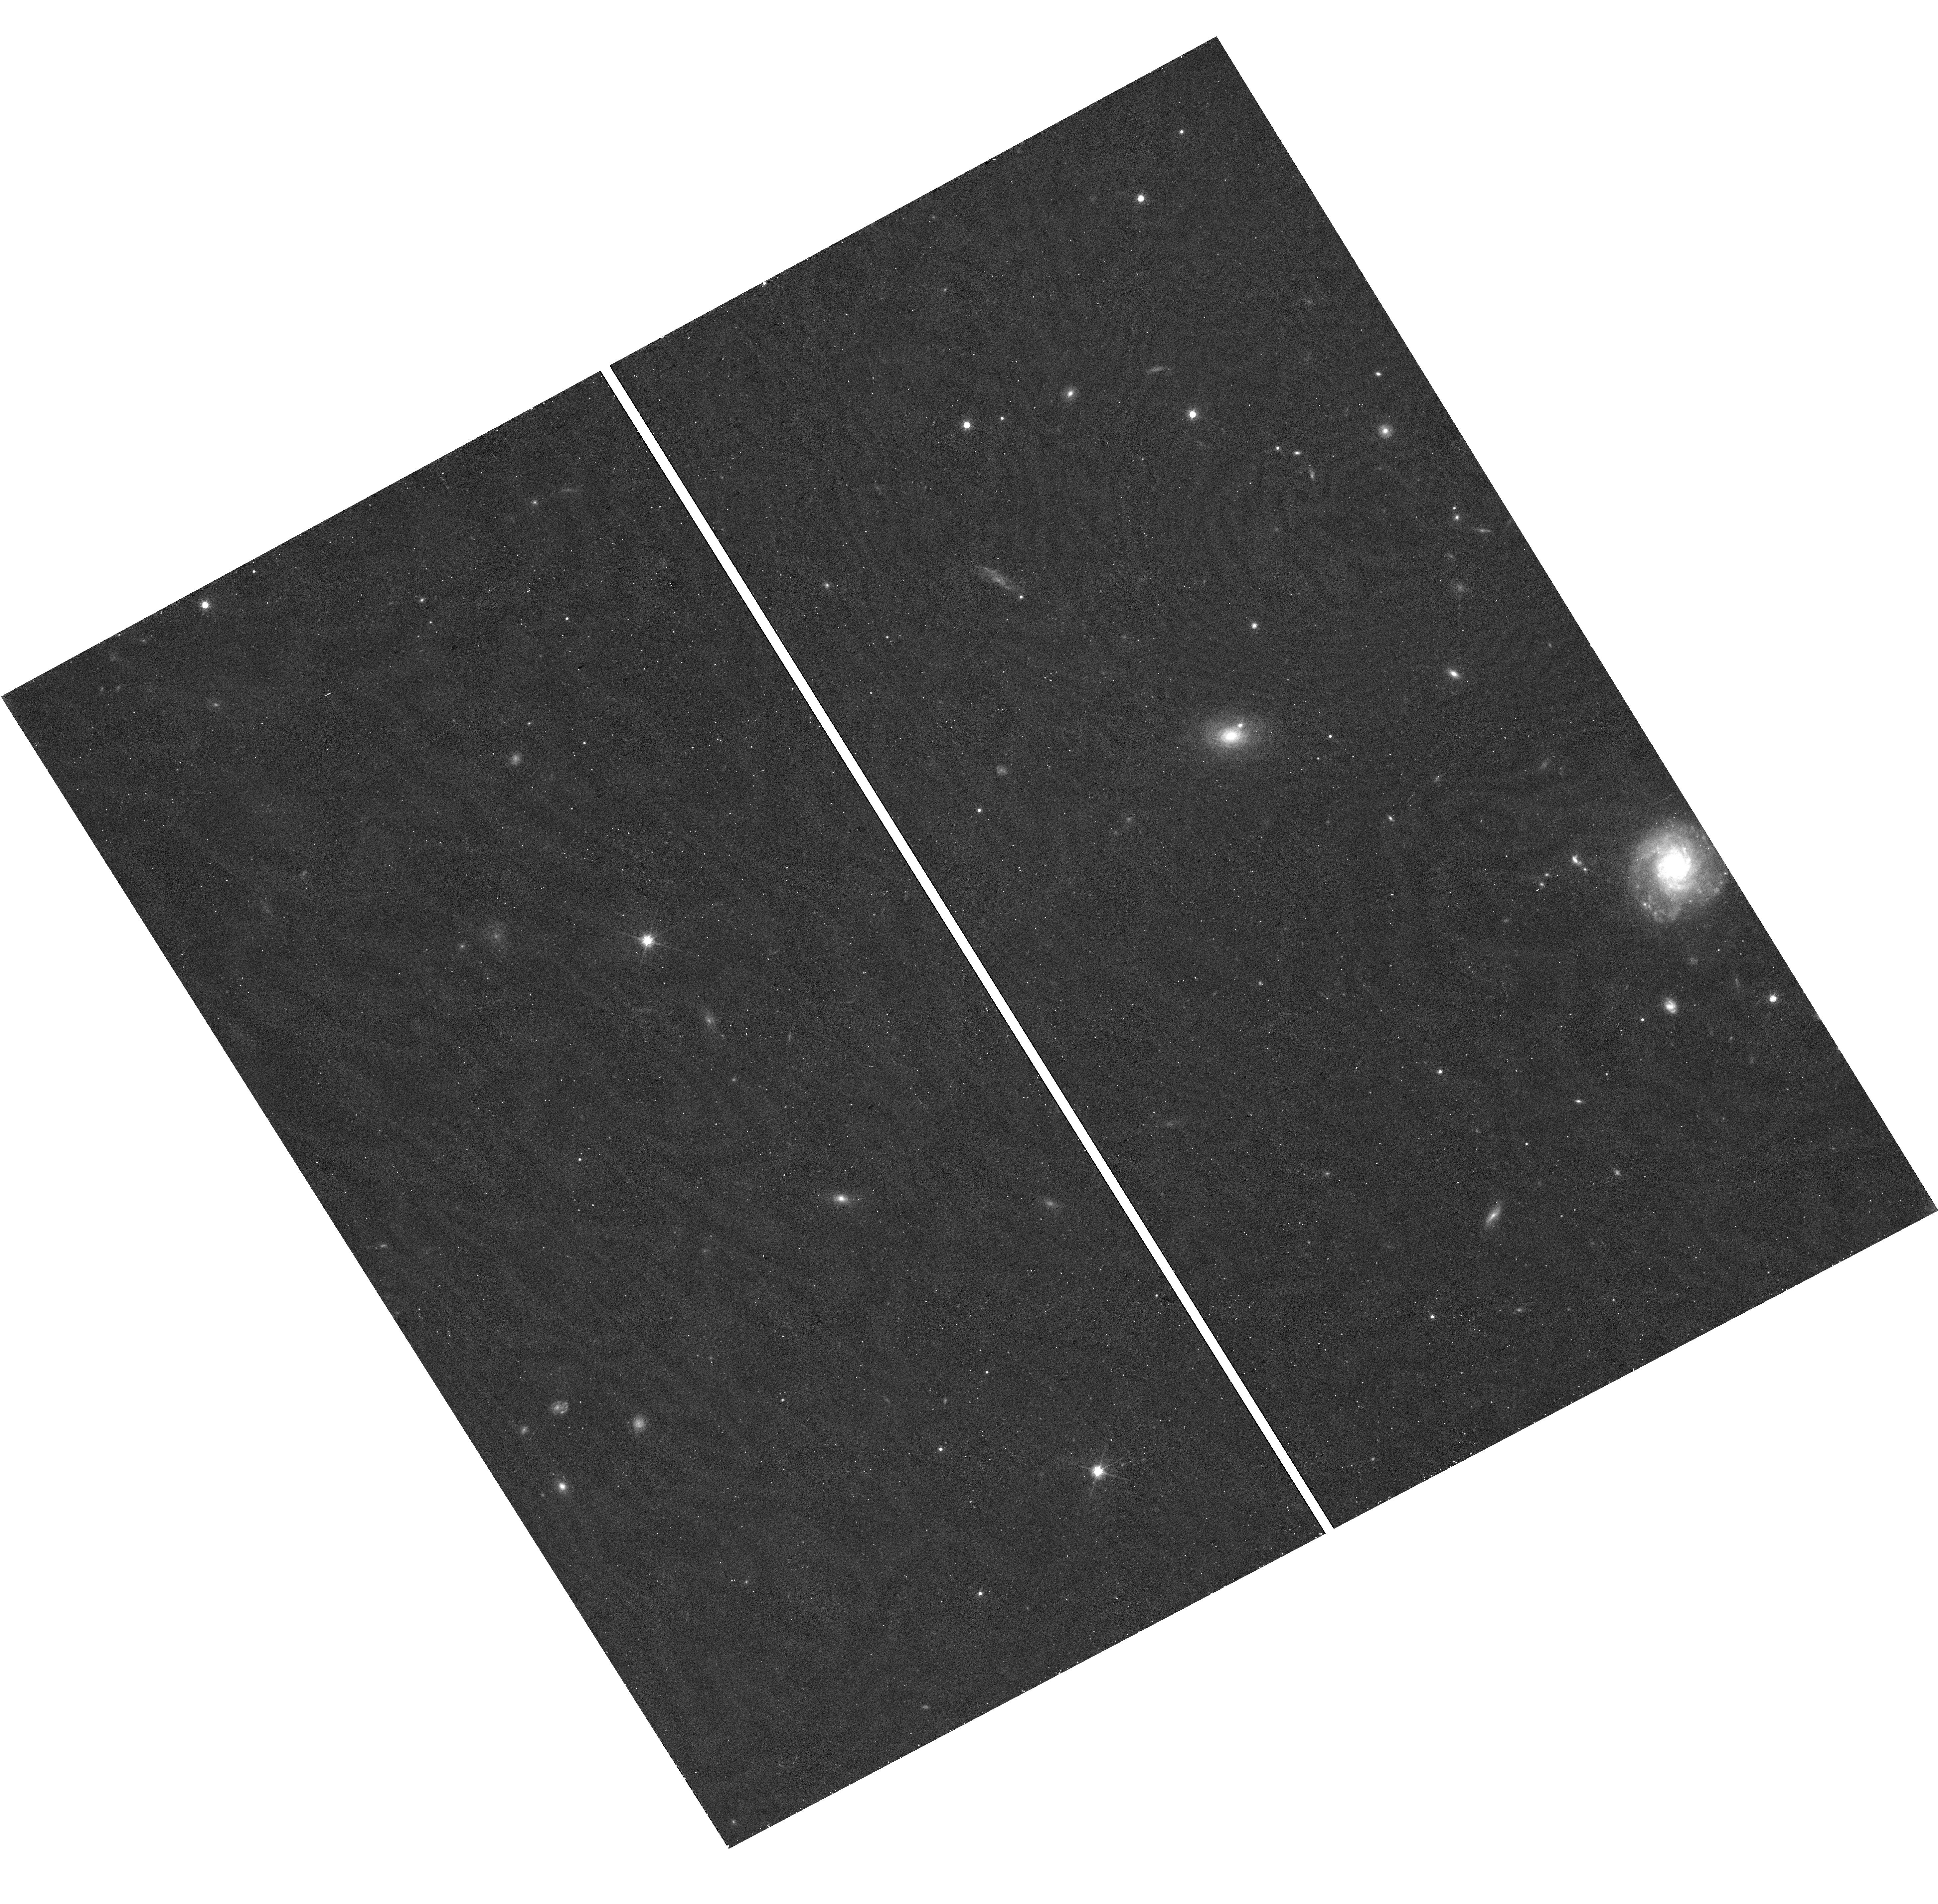
Target: field at RA 330.370°, Dec -2.532°. Instrument: WFC3/UVIS. Filter: F814W. Exposure: 19 min. Observation ID: hst_17759_04_wfc3_uvis_f814w_ifeu04

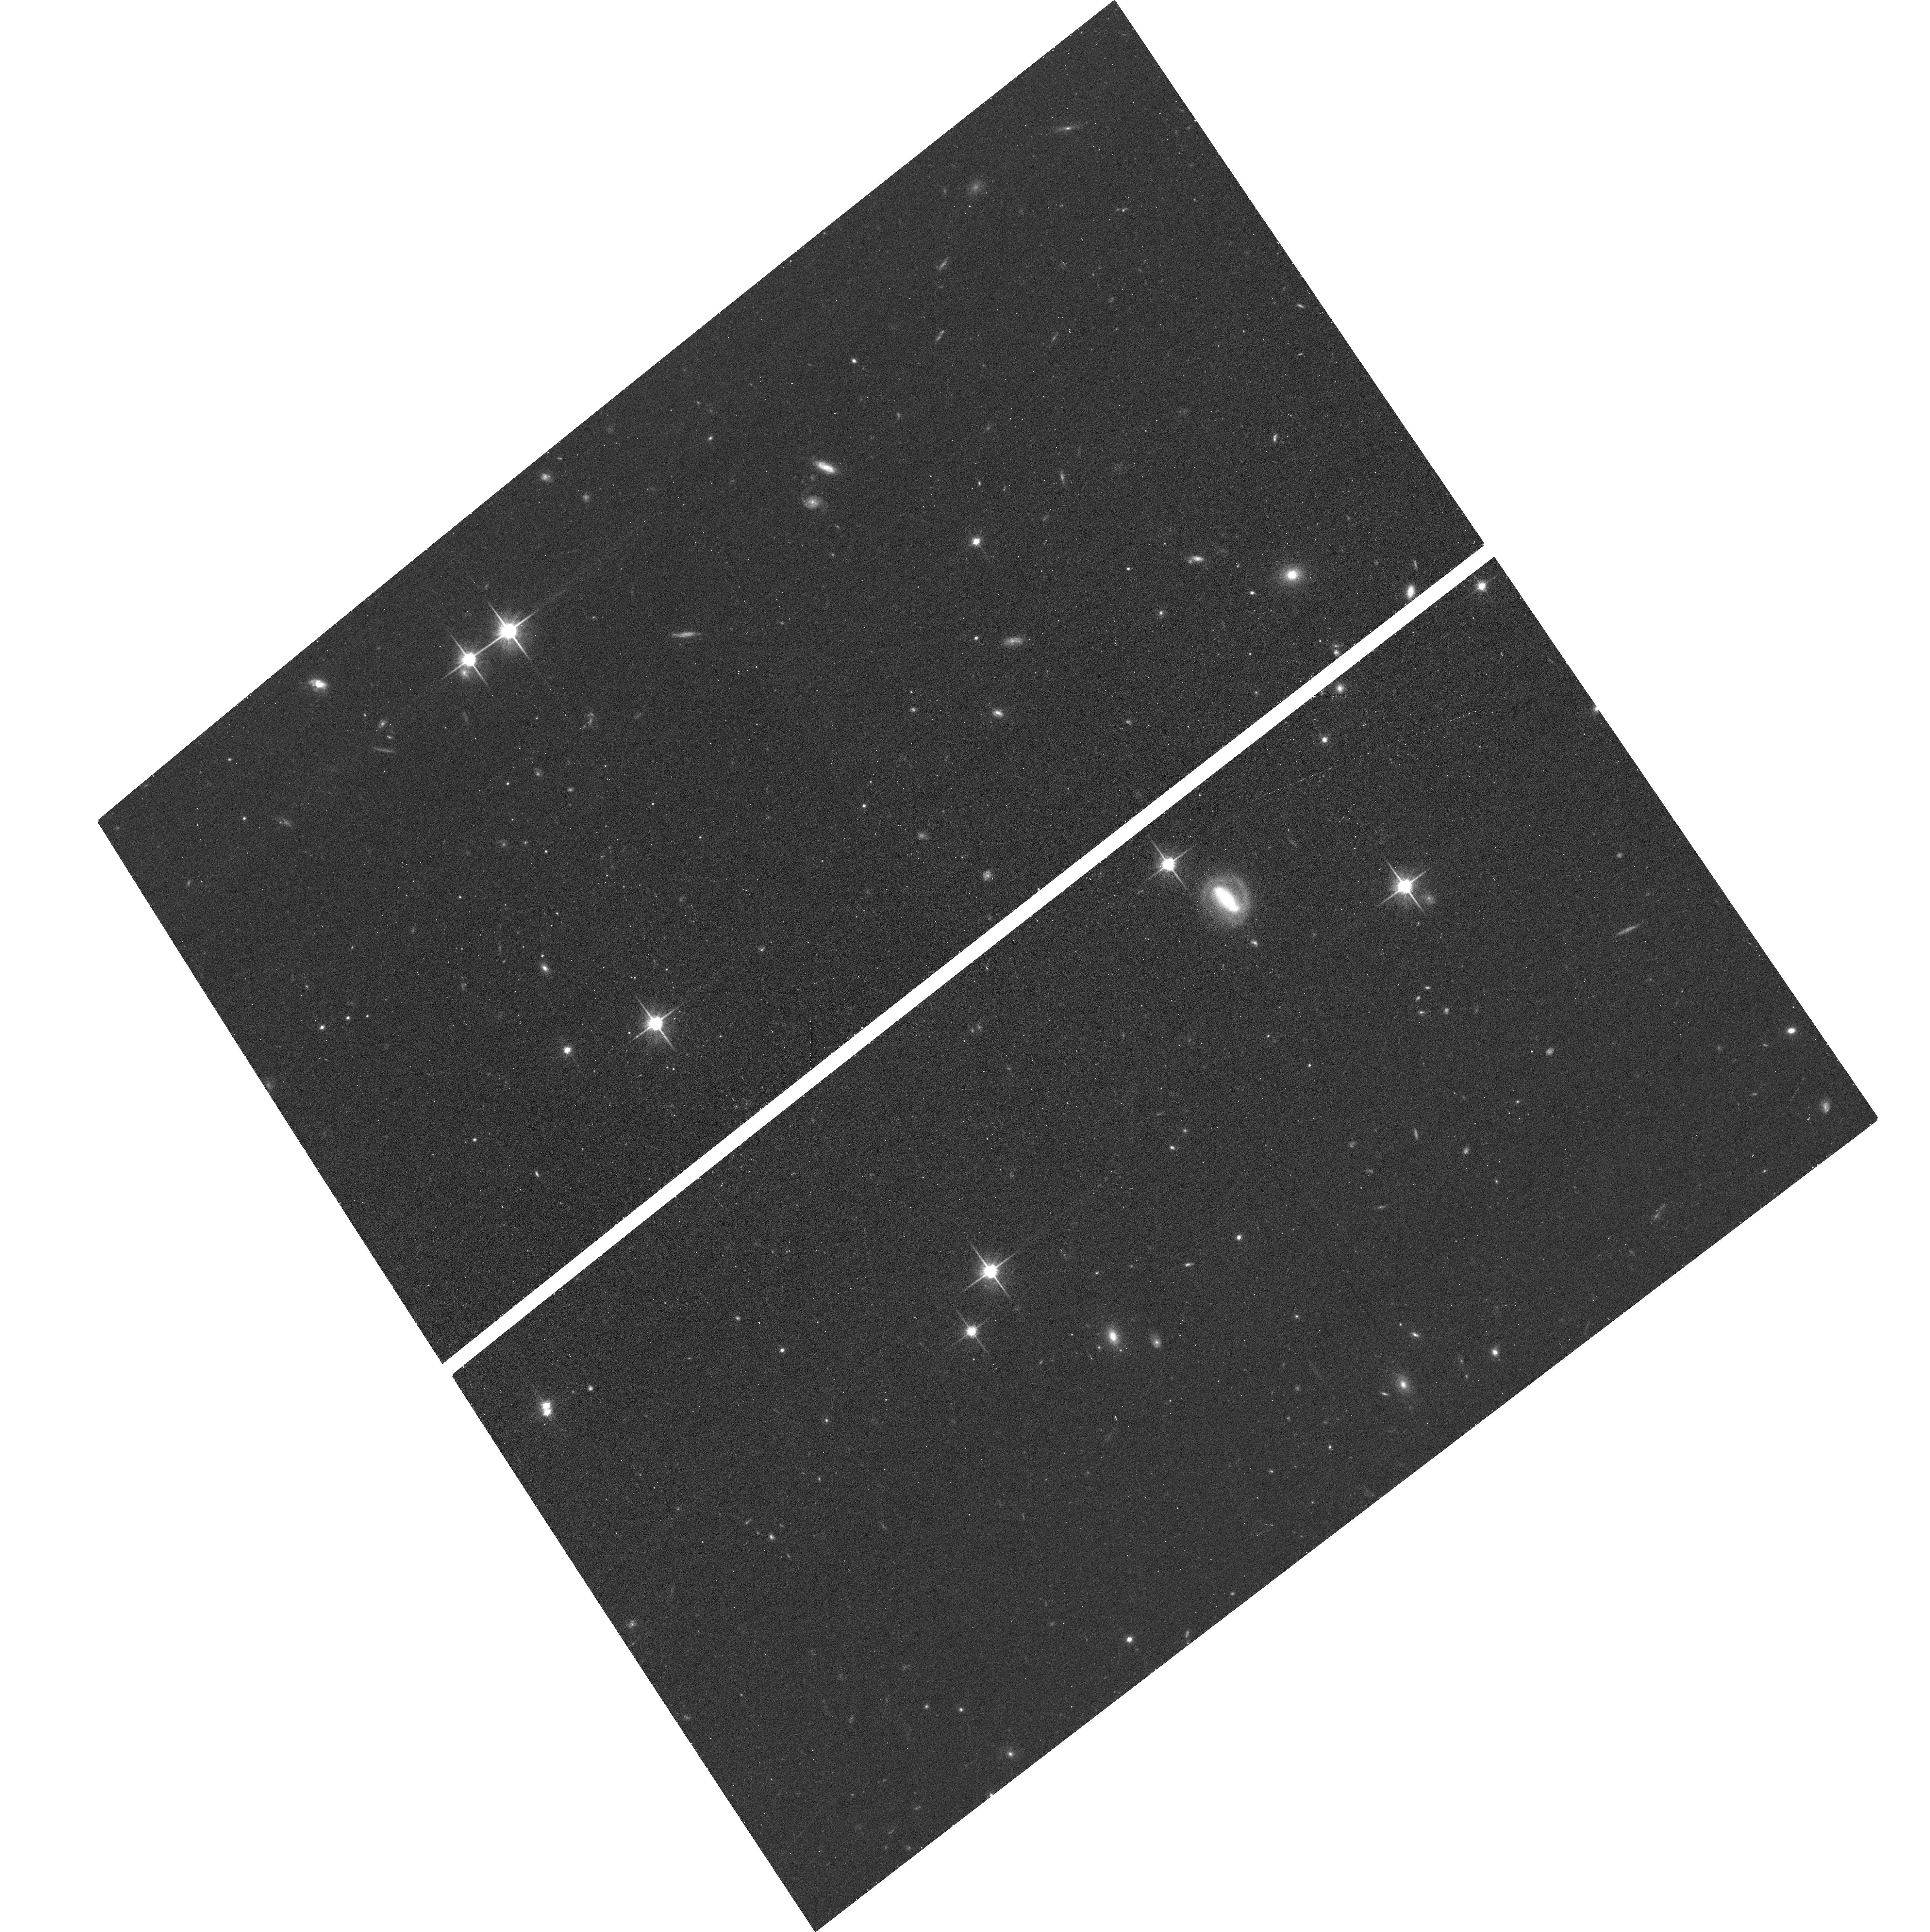
Target: ERIDANUS-T. Instrument: ACS/WFC. Filter: F814W. Exposure: 17 min. Observation ID: hst_17759_02_acs_wfc_f814w_jfeu02

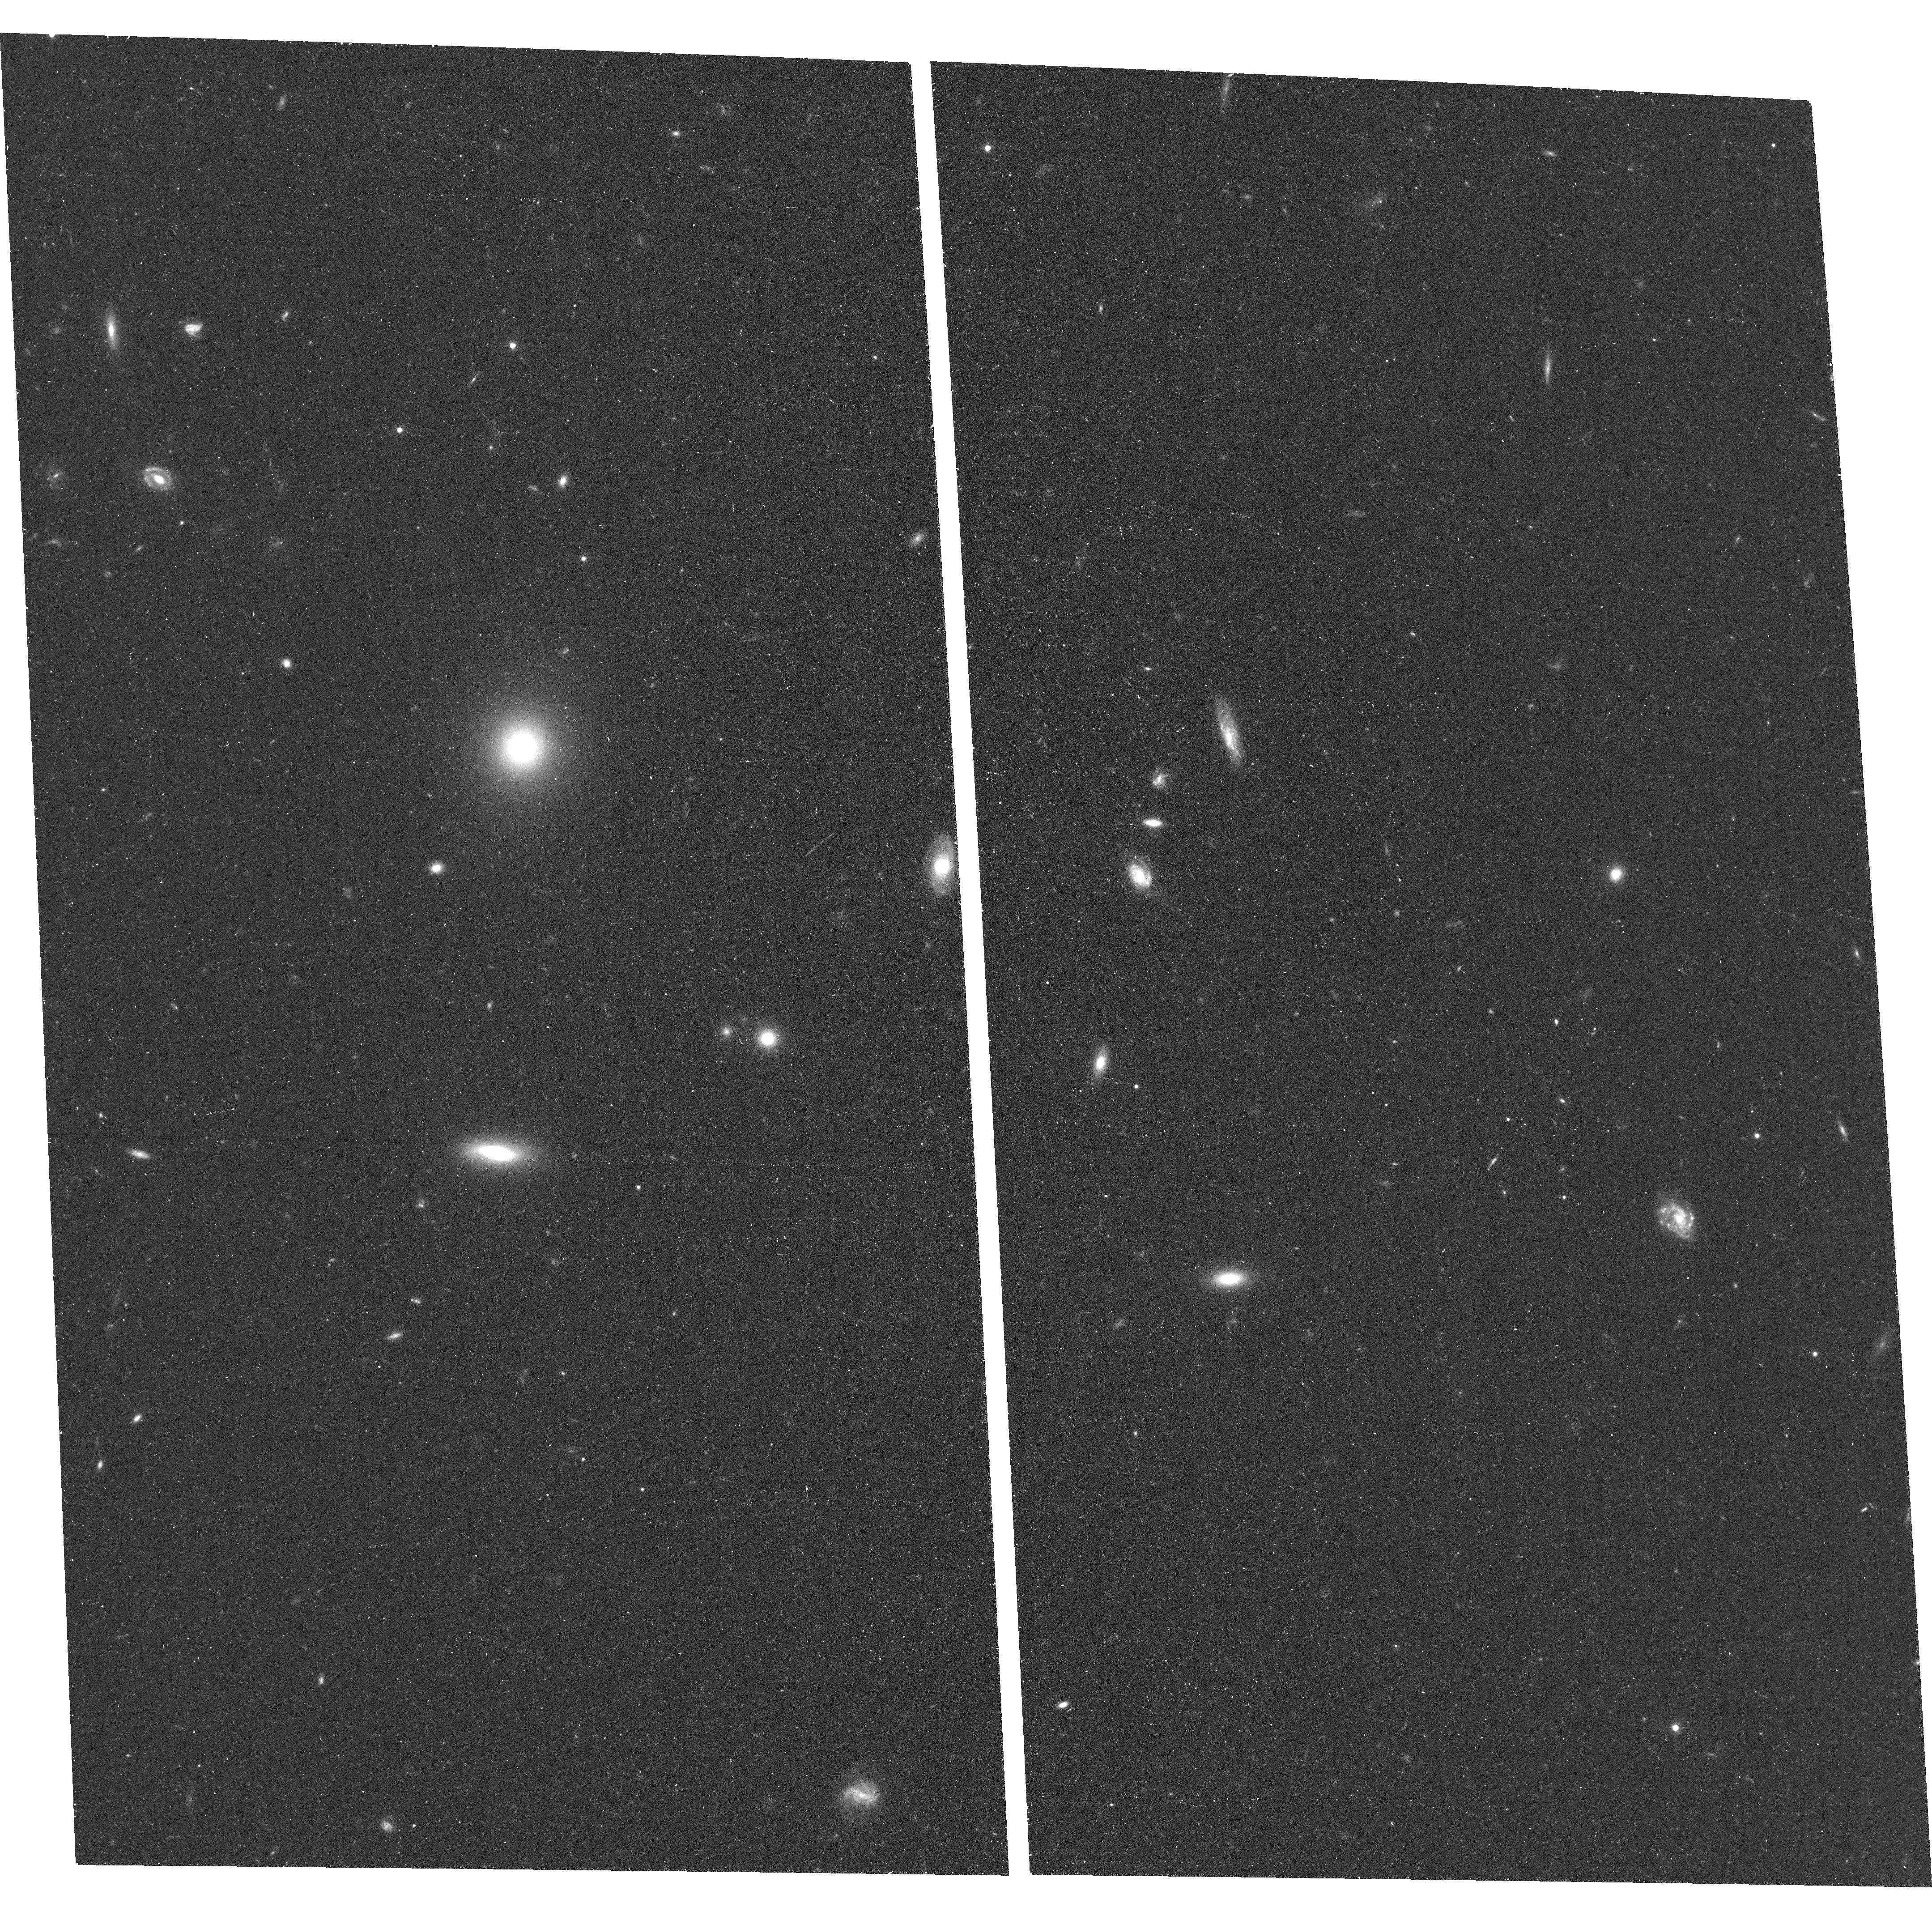
Target: COMA-BERENICES-M. Instrument: ACS/WFC. Filter: F606W. Exposure: 14 min. Observation ID: hst_17759_05_acs_wfc_f606w_jfeu05

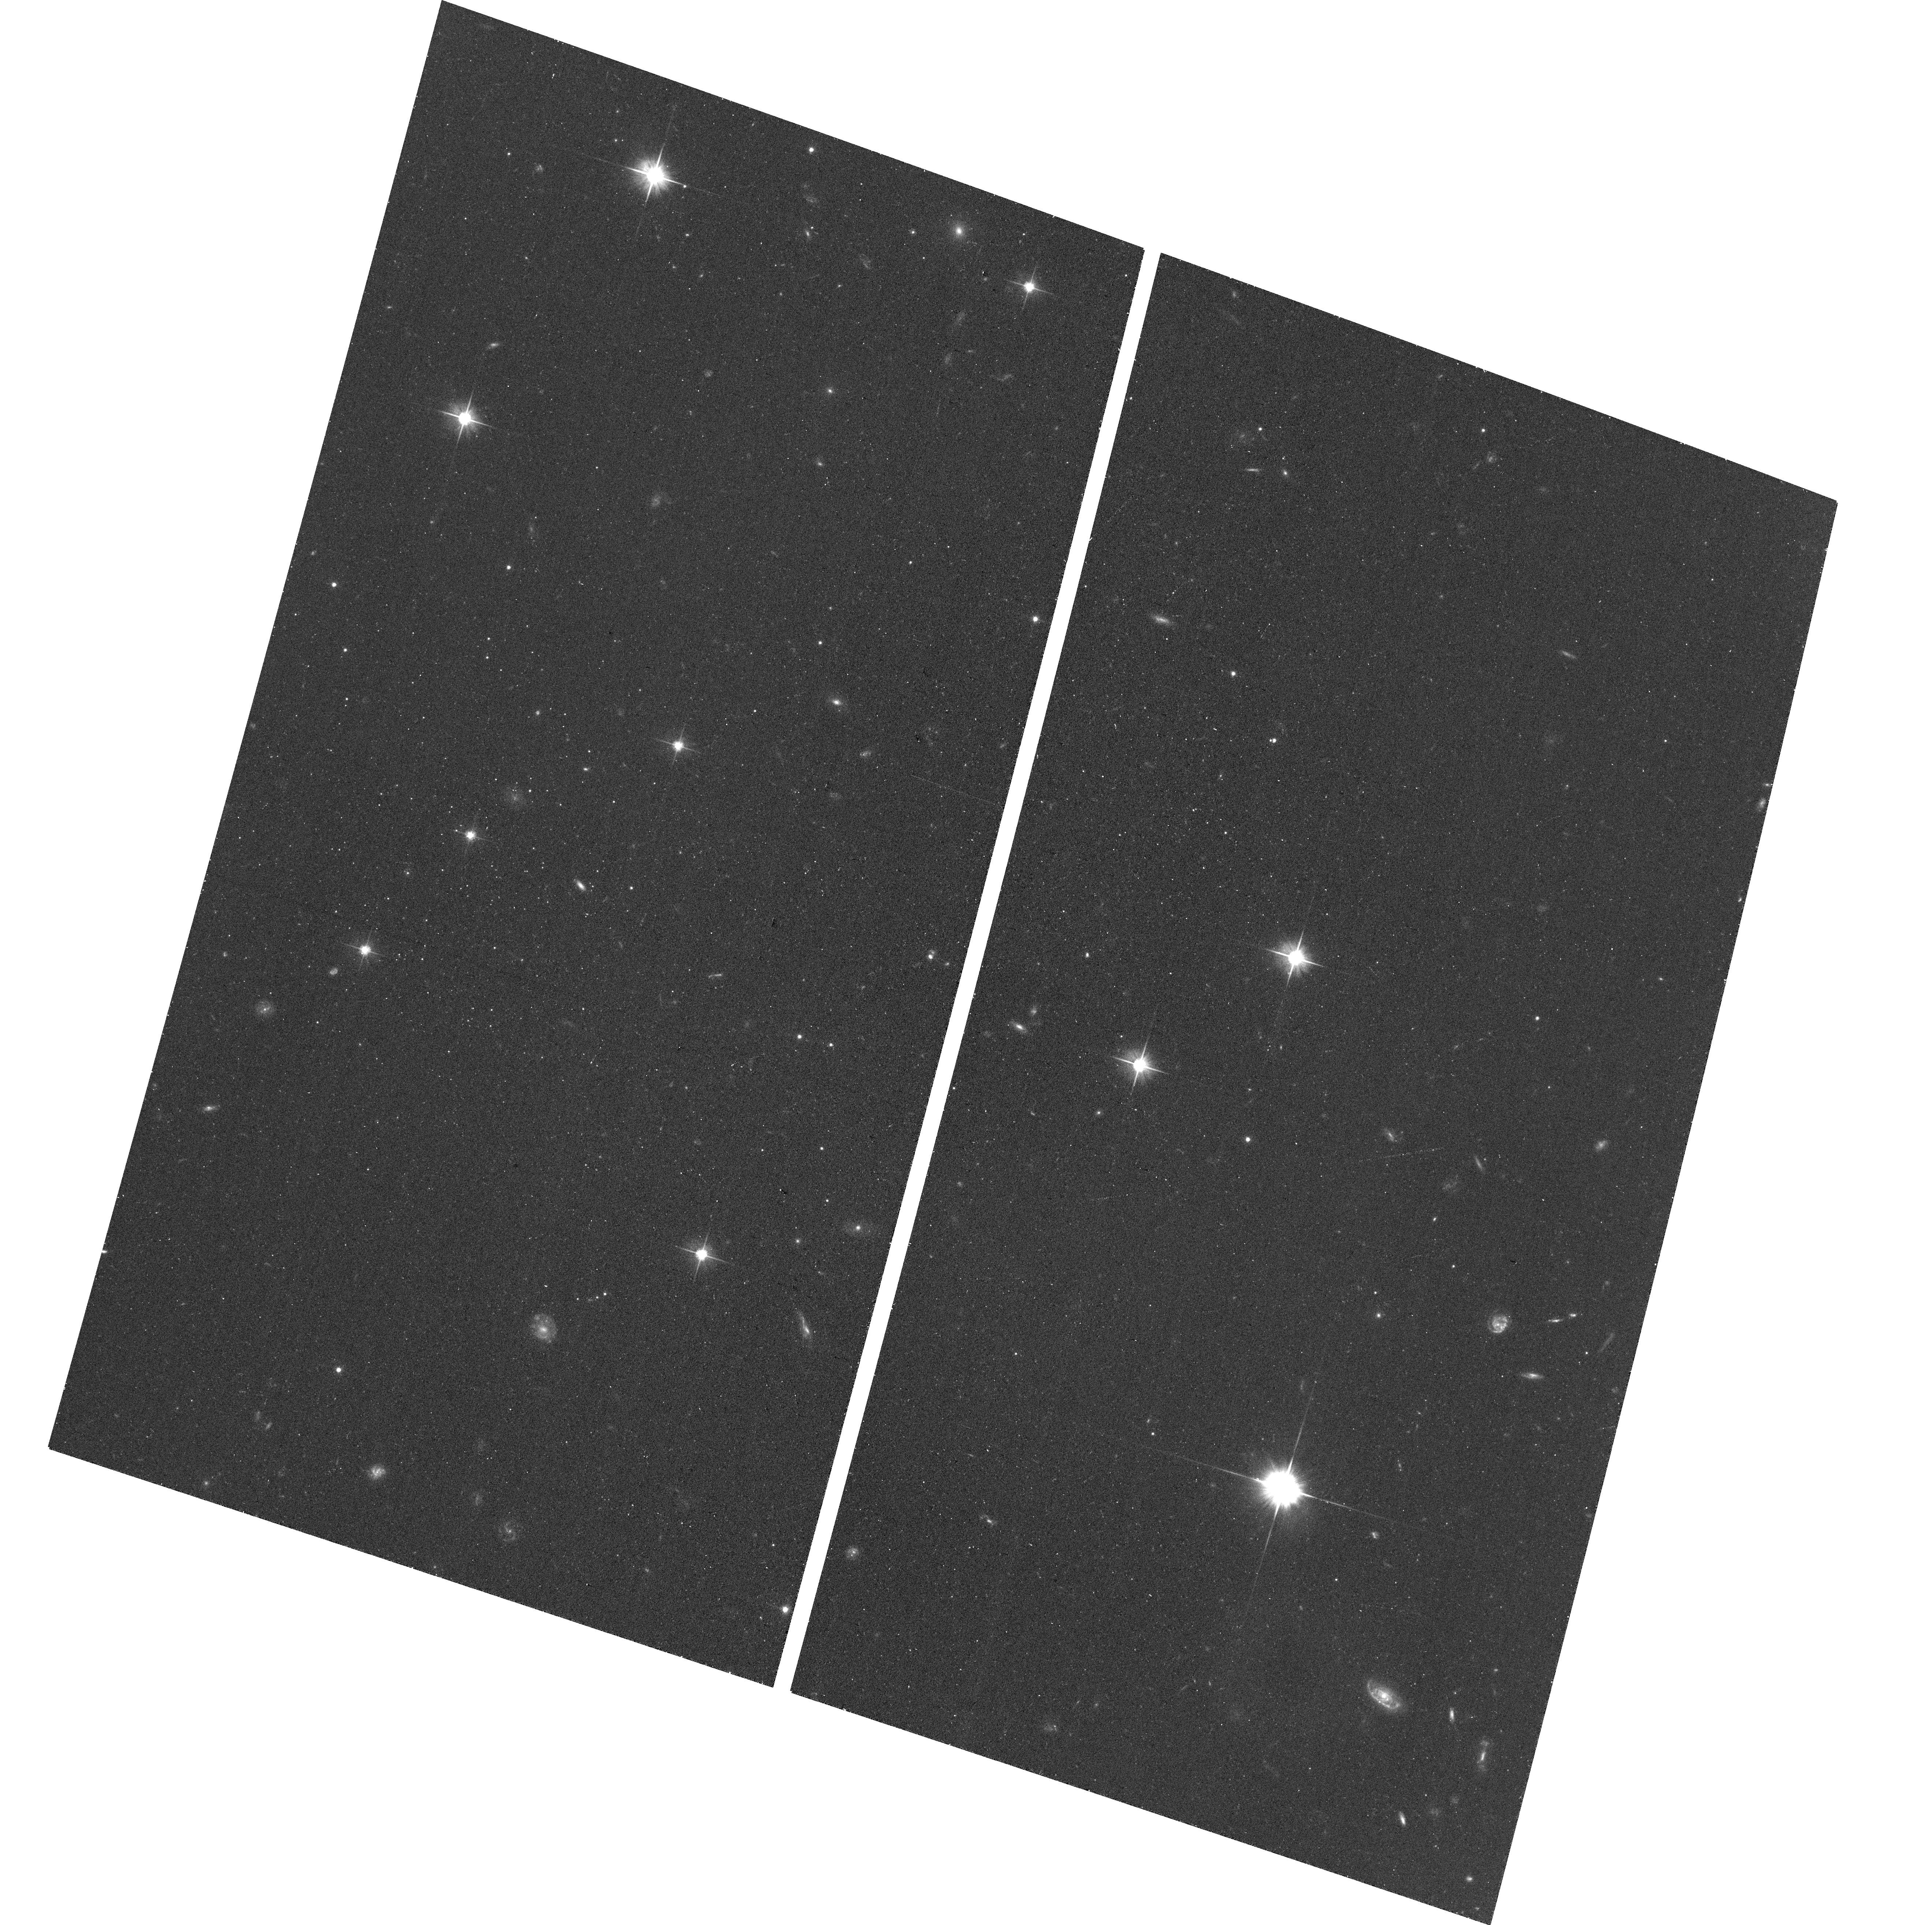
Target: AQUARIUS-Y. Instrument: ACS/WFC. Filter: F606W. Exposure: 14 min. Observation ID: hst_17759_04_acs_wfc_f606w_jfeu04

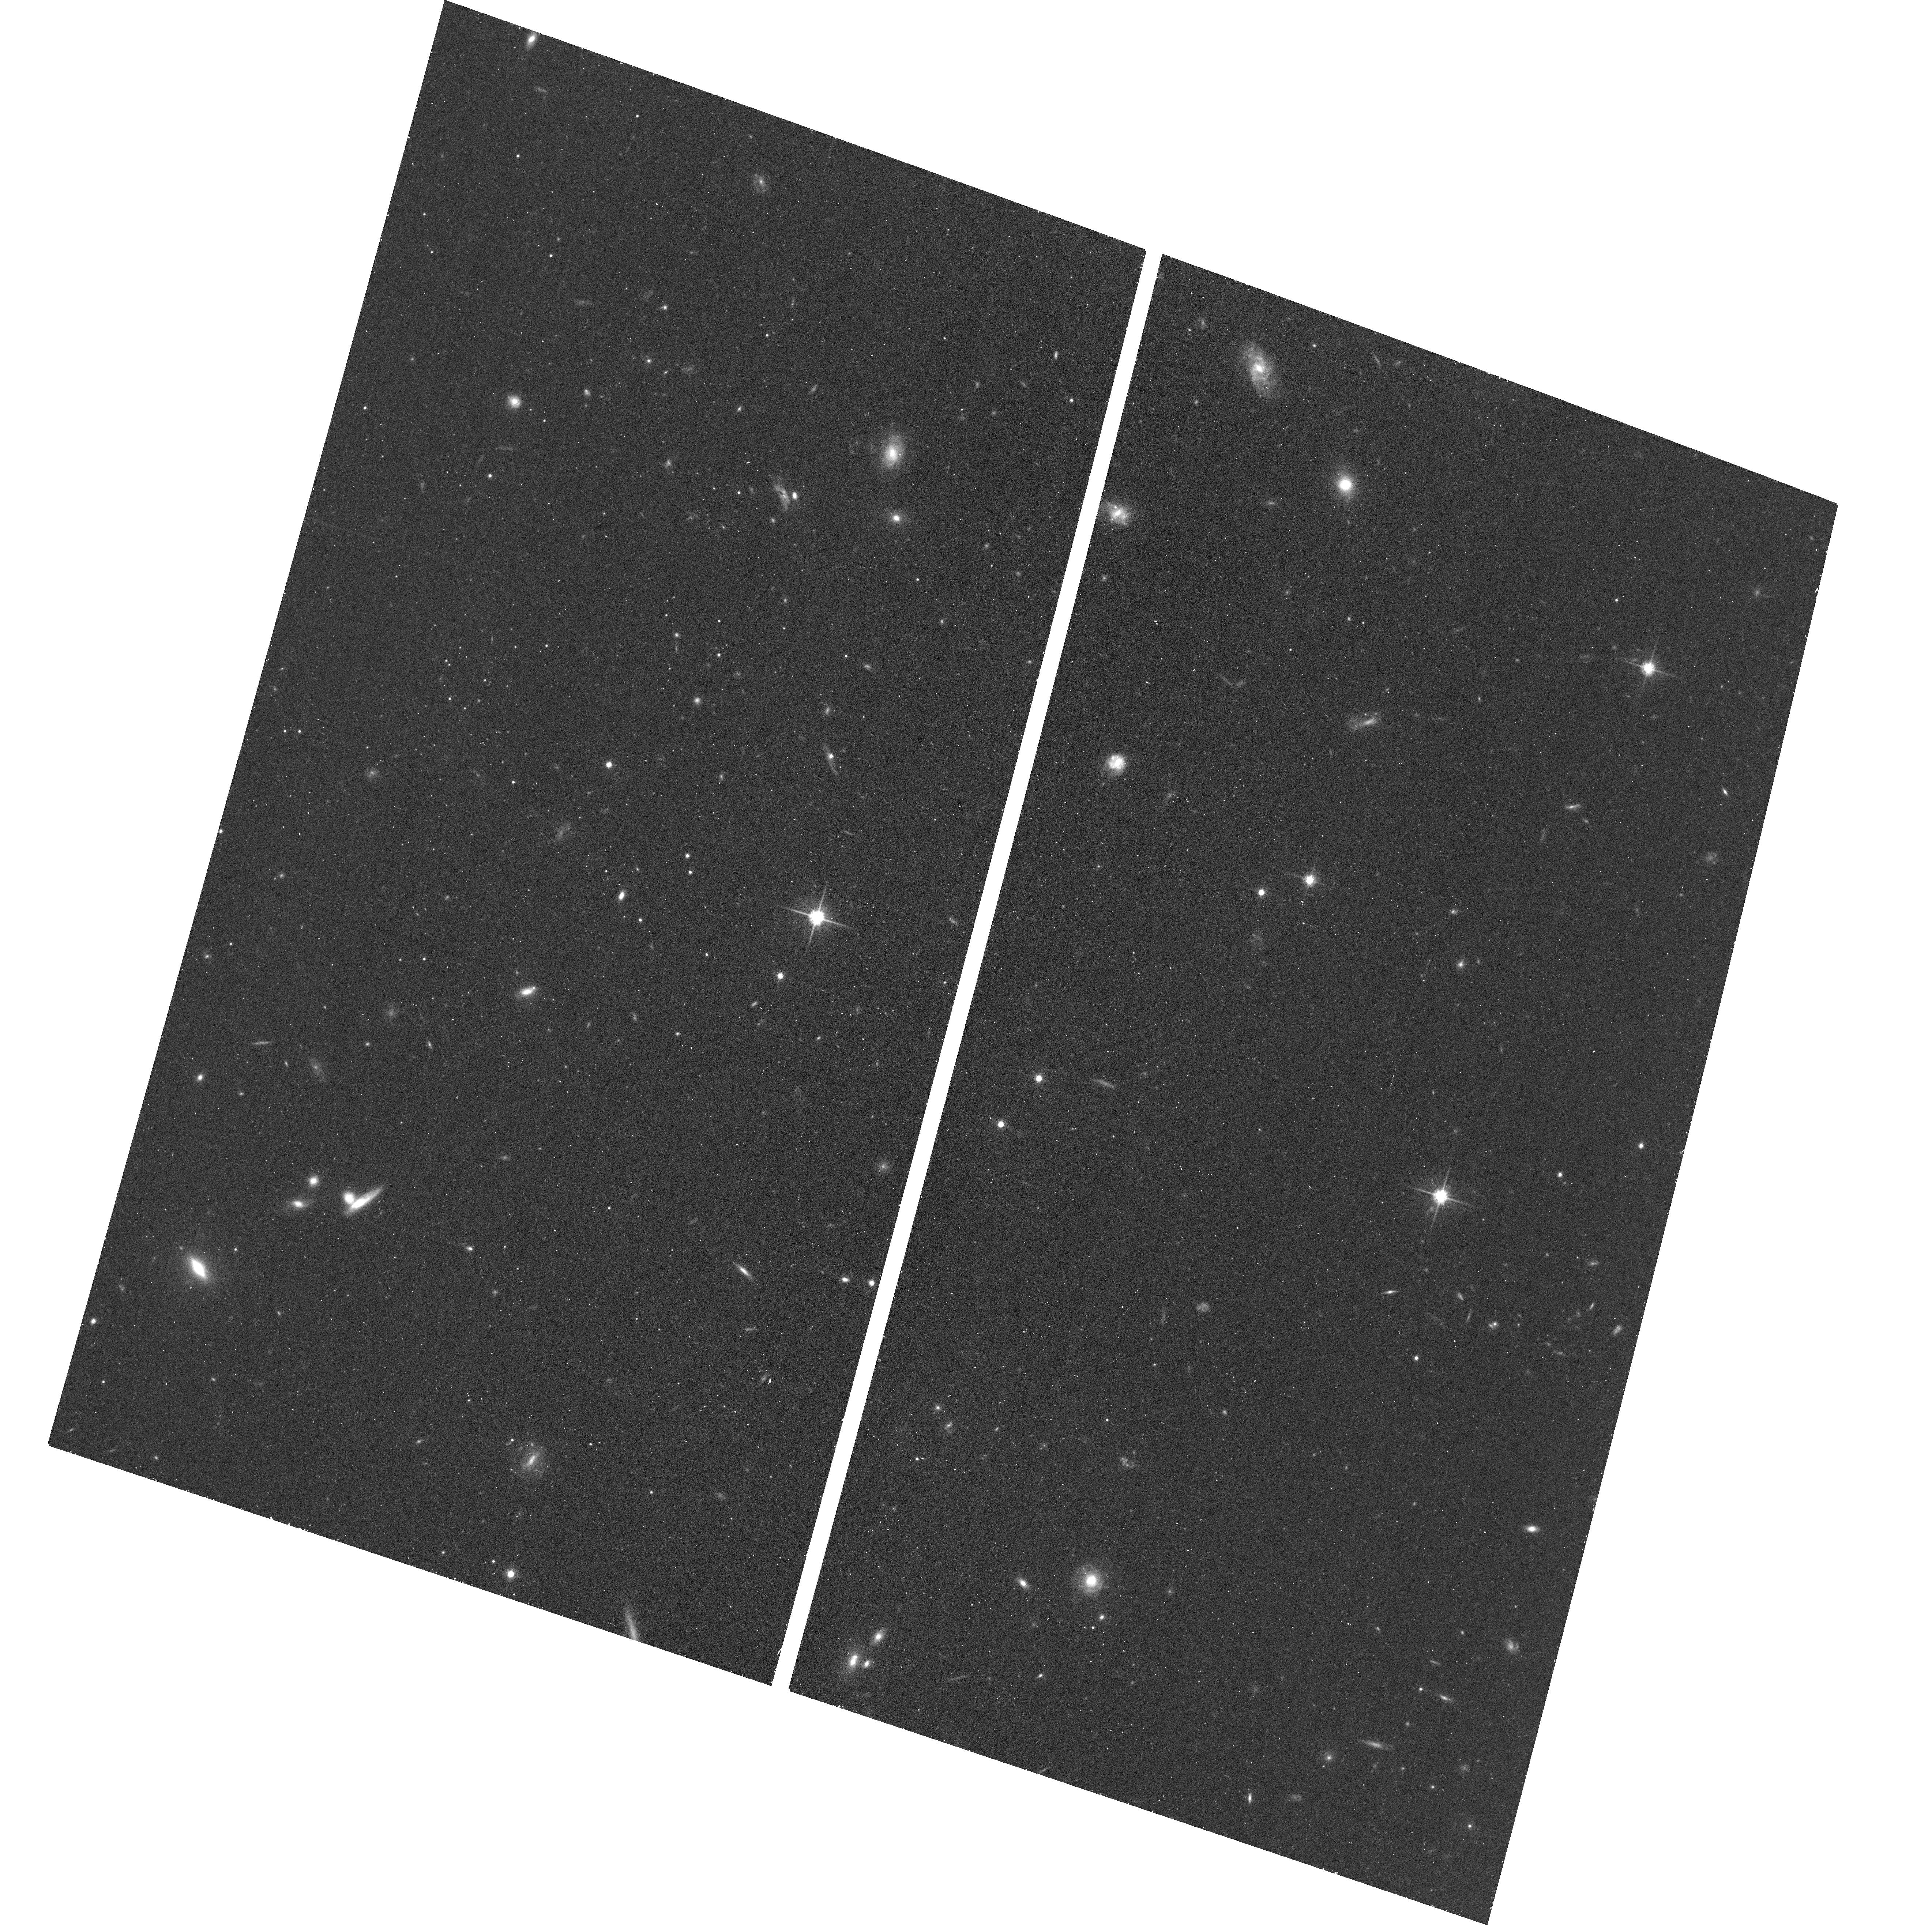
Target: ANDROMEDA-H. Instrument: ACS/WFC. Filter: F814W. Exposure: 17 min. Observation ID: hst_17759_01_acs_wfc_f814w_jfeu01

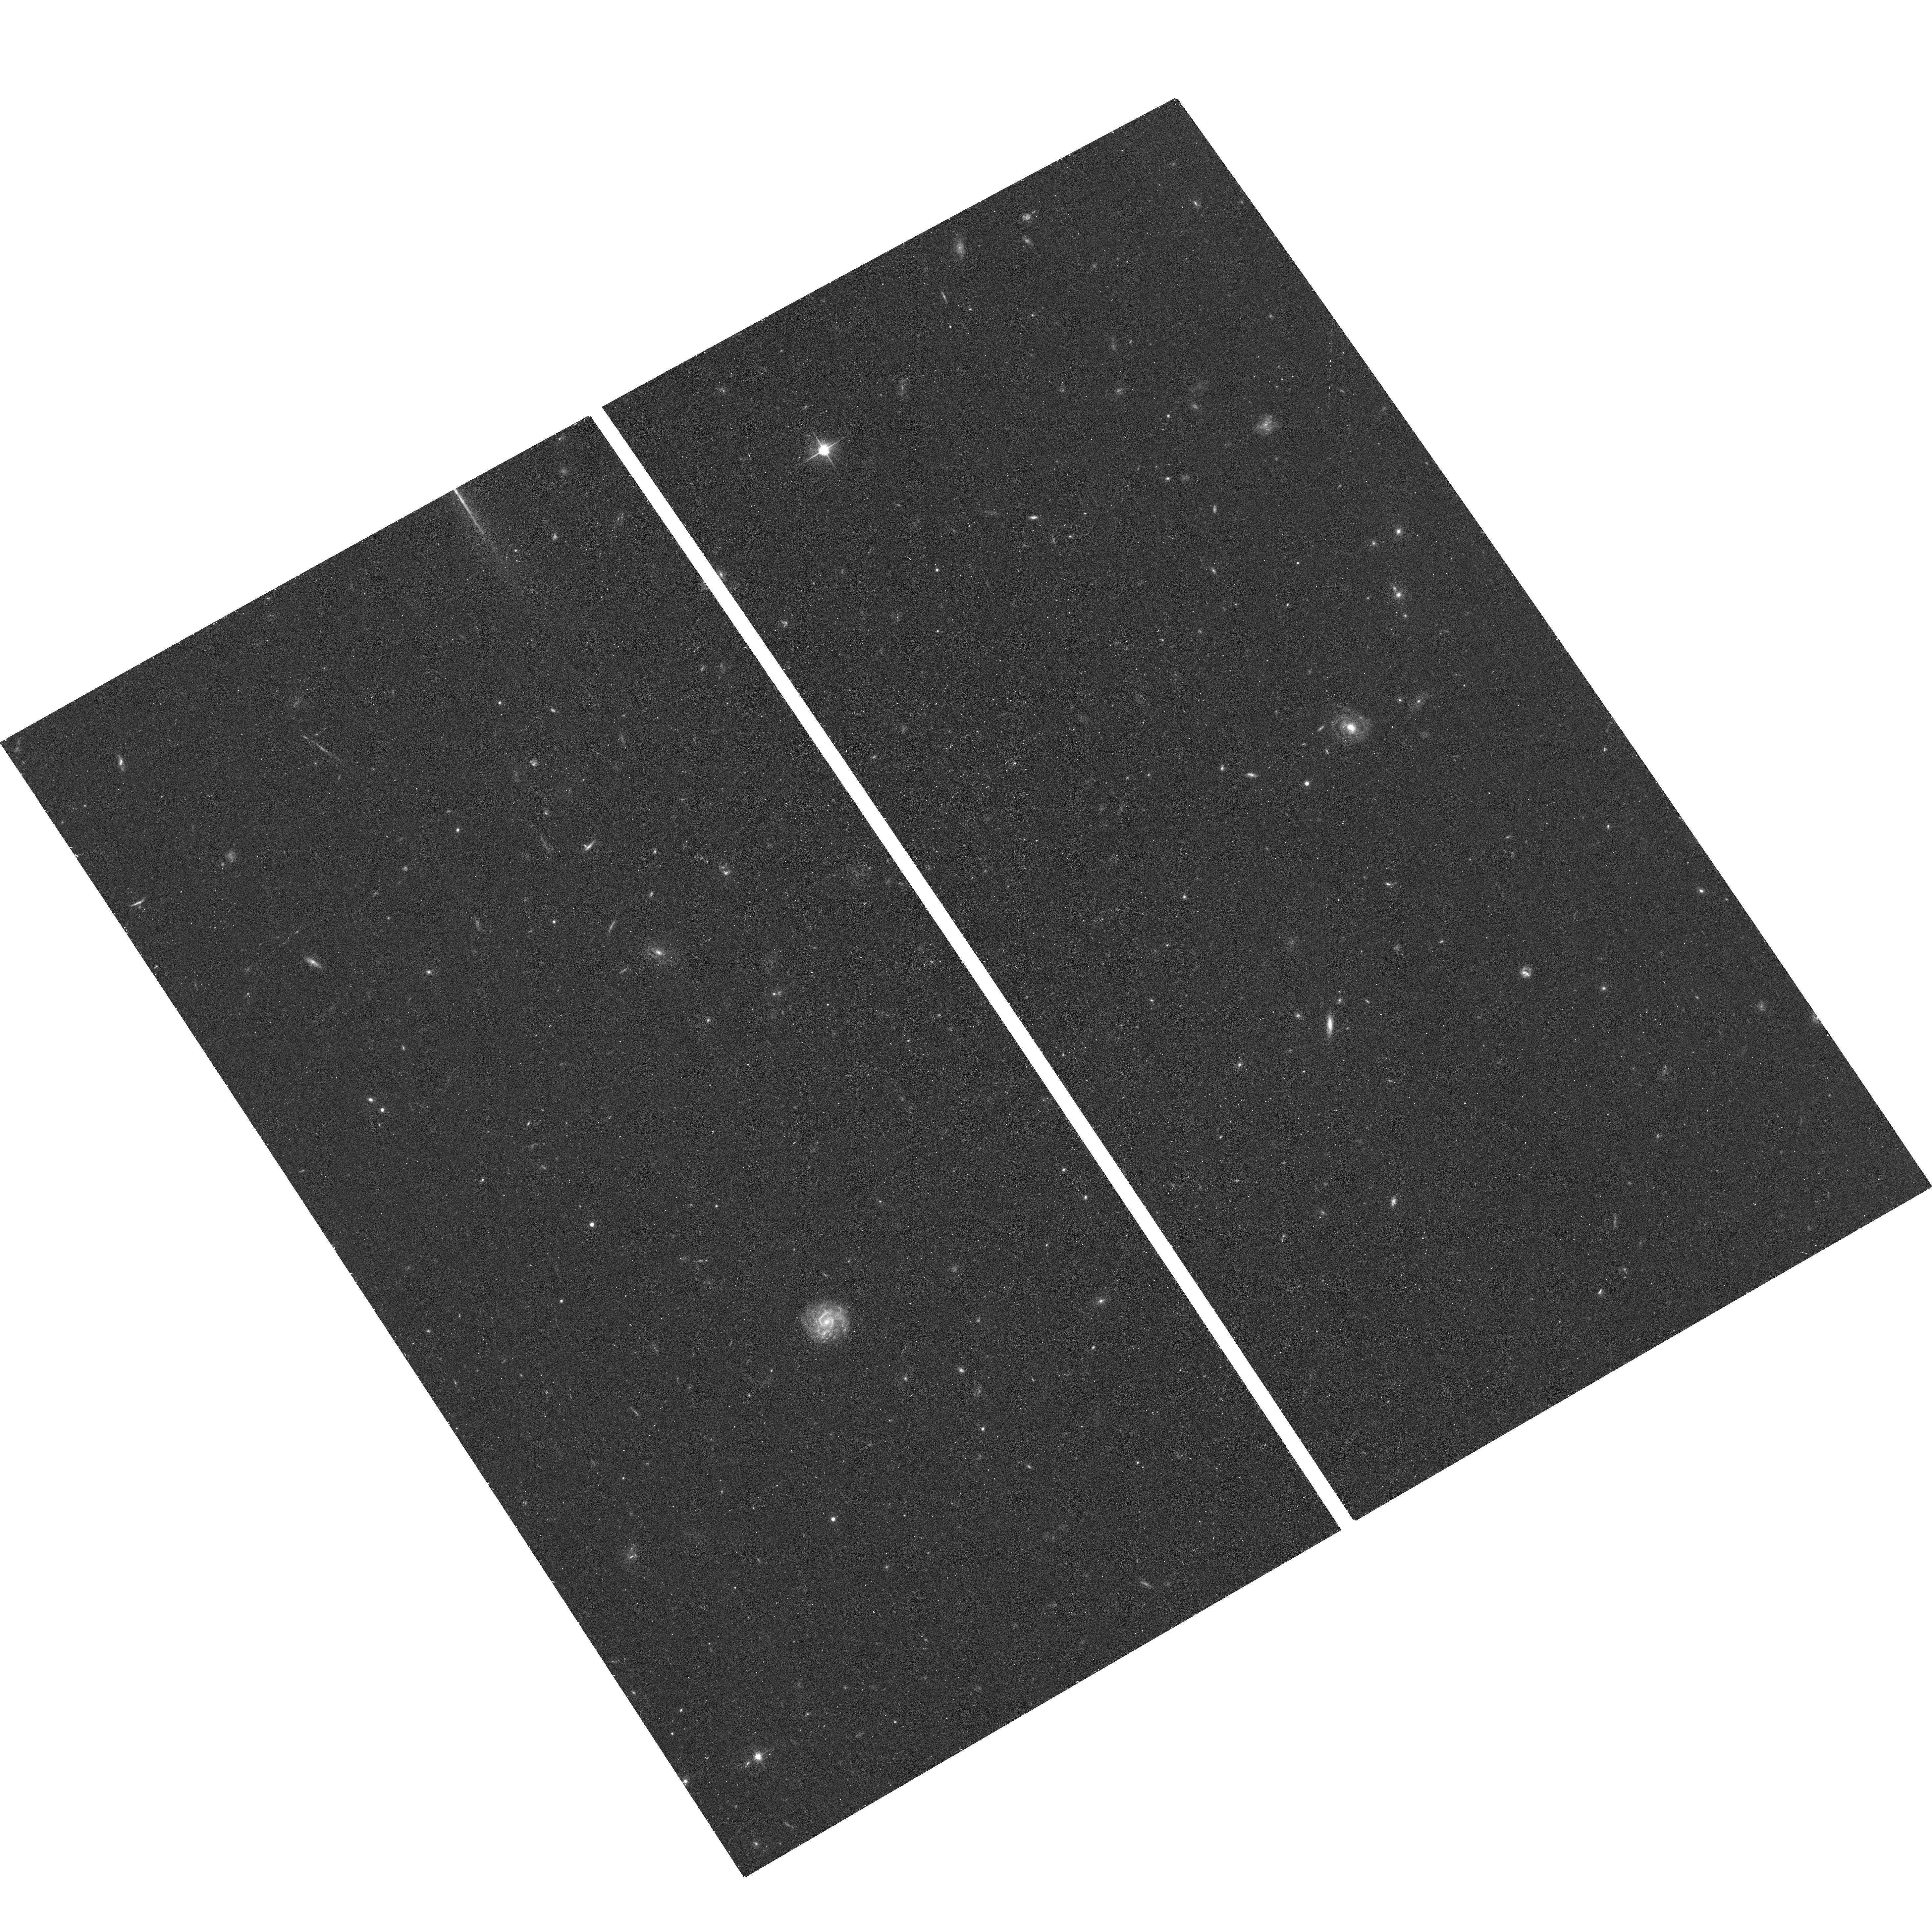
Target: CANES-VENATICI-K. Instrument: ACS/WFC. Filter: F606W. Exposure: 15 min. Observation ID: hst_17759_06_acs_wfc_f606w_jfeu06

Discovery of Extremely Faint Galaxy Candidates out to the Edge of the Local Group (PI: McQuinn, Kristen B W)

The smallest galaxies in the universe play an important role in understanding structure formation at all scales. They inform us about the the build-up of more massive galaxies, test our understanding of the coupling of baryon and dark matter physics, and can place critical constraints on our understanding of the epoch of reionization. Yet, because of their paltry stellar content, these systems are incredibly faint and difficult to find. To date, nearly all ultra-faint dwarfs that have been detected are in close proximity to the Milky Way (making them easier to find) or are satellites of another massive galaxy (where searches can be targeted). This has limited our understanding of ultra-faint dwarfs to a single type of environment, which rarely turns out to be representative. We have discovered 6 ultra-faint dwarf candidates within the Local Group that appear to lie at distances from the MW and M31 that are beyond the virial radius, the traditional definition of "satellite" (i.e., > 400 kpc). If confirmed, these systems will provide unique insights into the growth and evolution of ultra-faint dwarfs that reside in relatively isolated environments and that are not satellites. We request 1-orbit of HST imaging per candidate to confirm and characterize these systems. The data will enable robust measurements of distances, structural parameters, integrated magnitudes, and star formation histories.